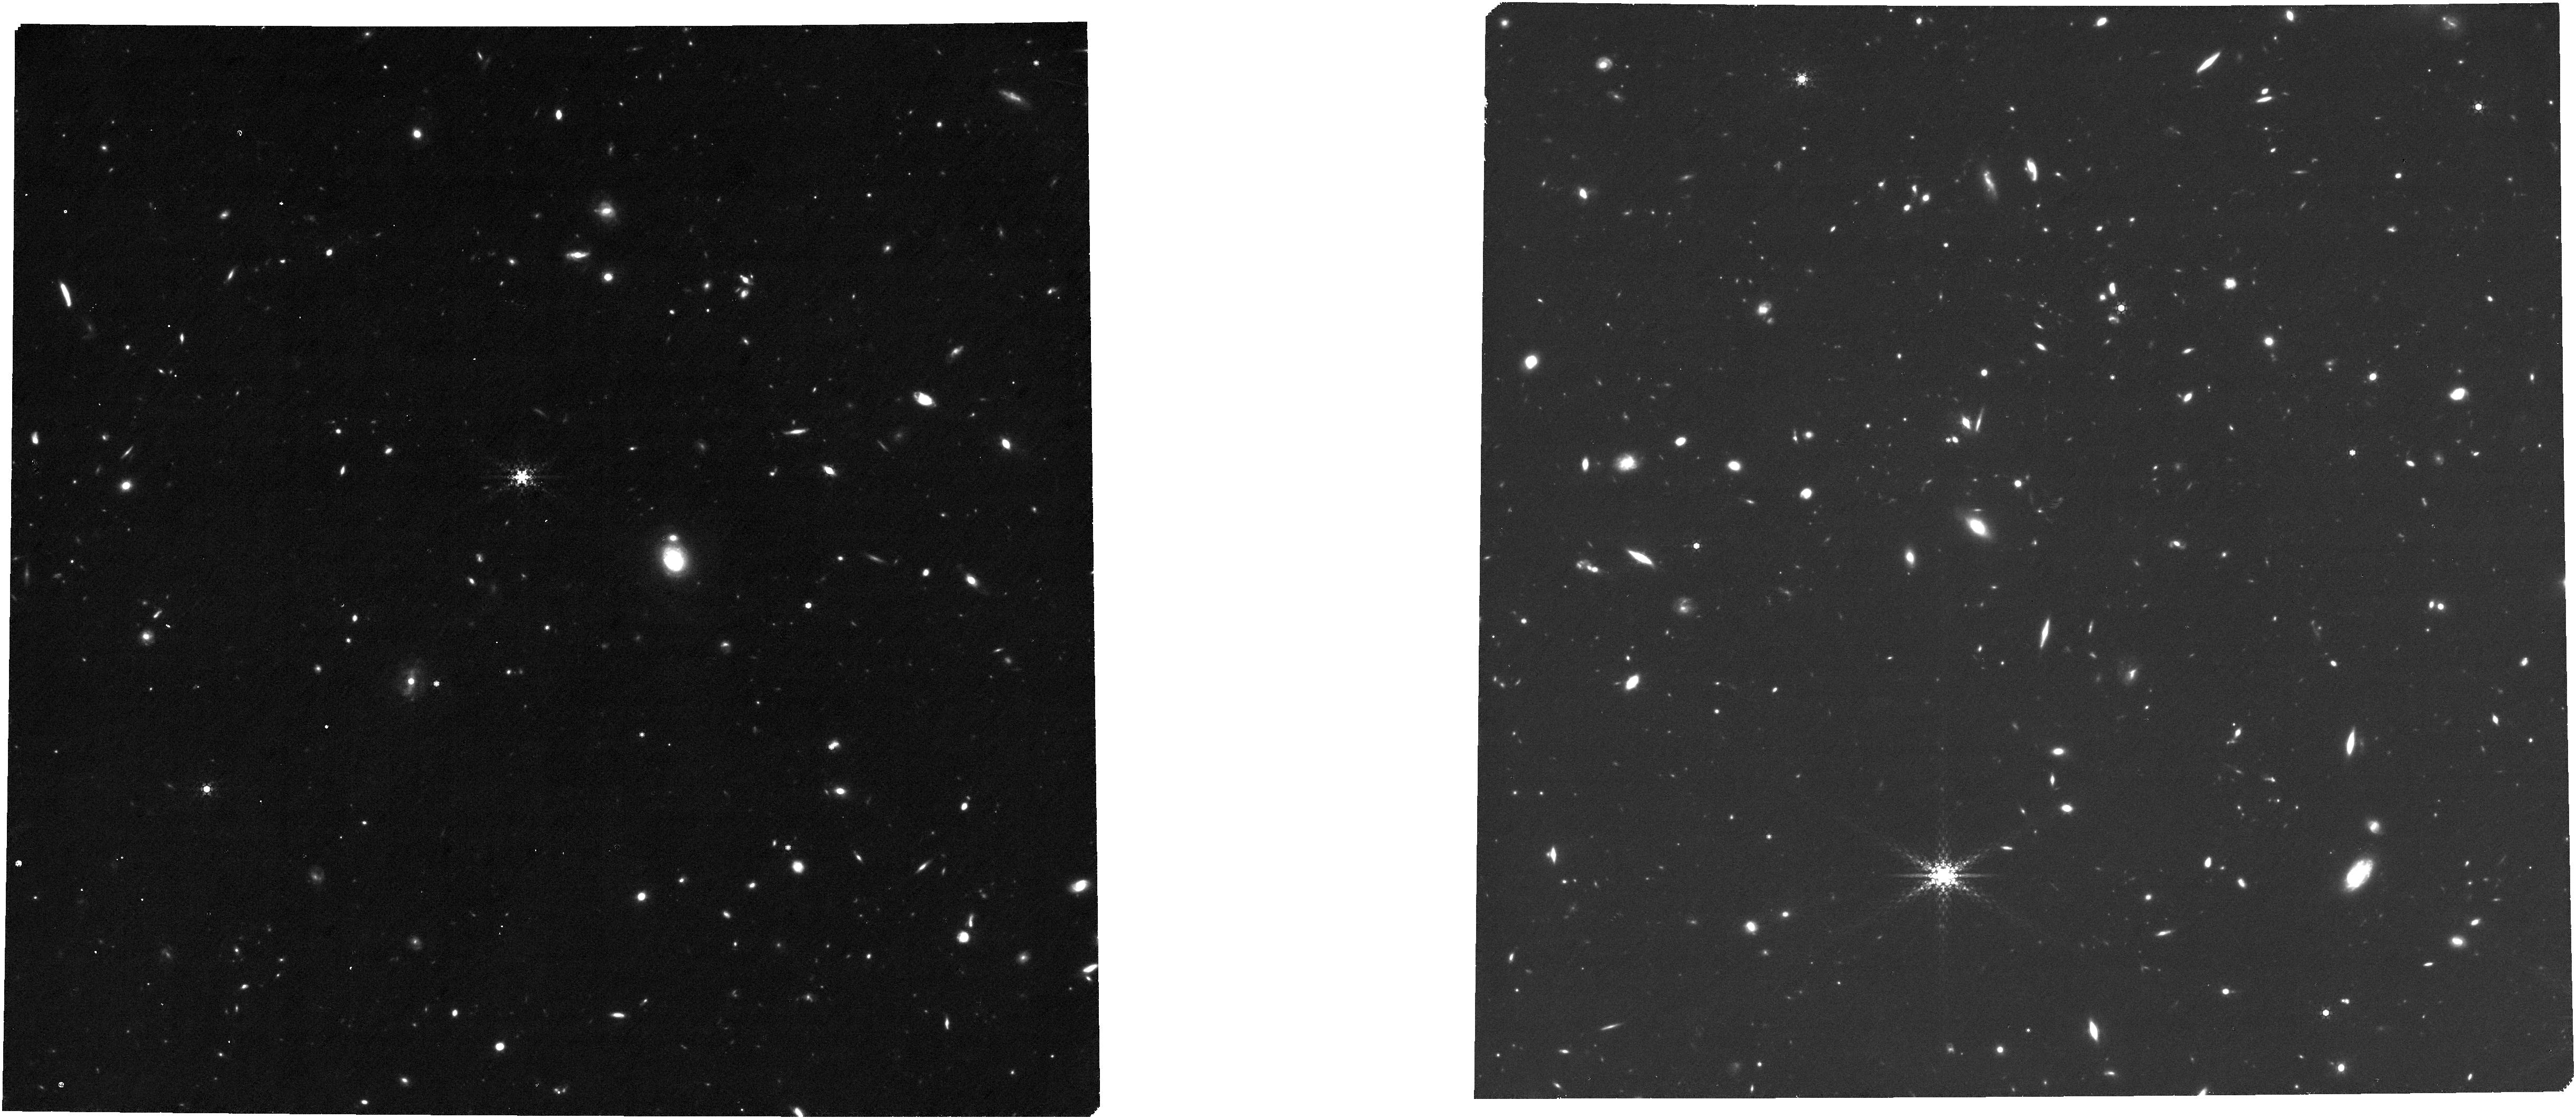
Target: COSMOS_cat
Instrument: NIRCAM
Filter: F480M
Exposure: 1.6 h
Observation ID: jw06368-o016_t057_nircam_clear-f480m

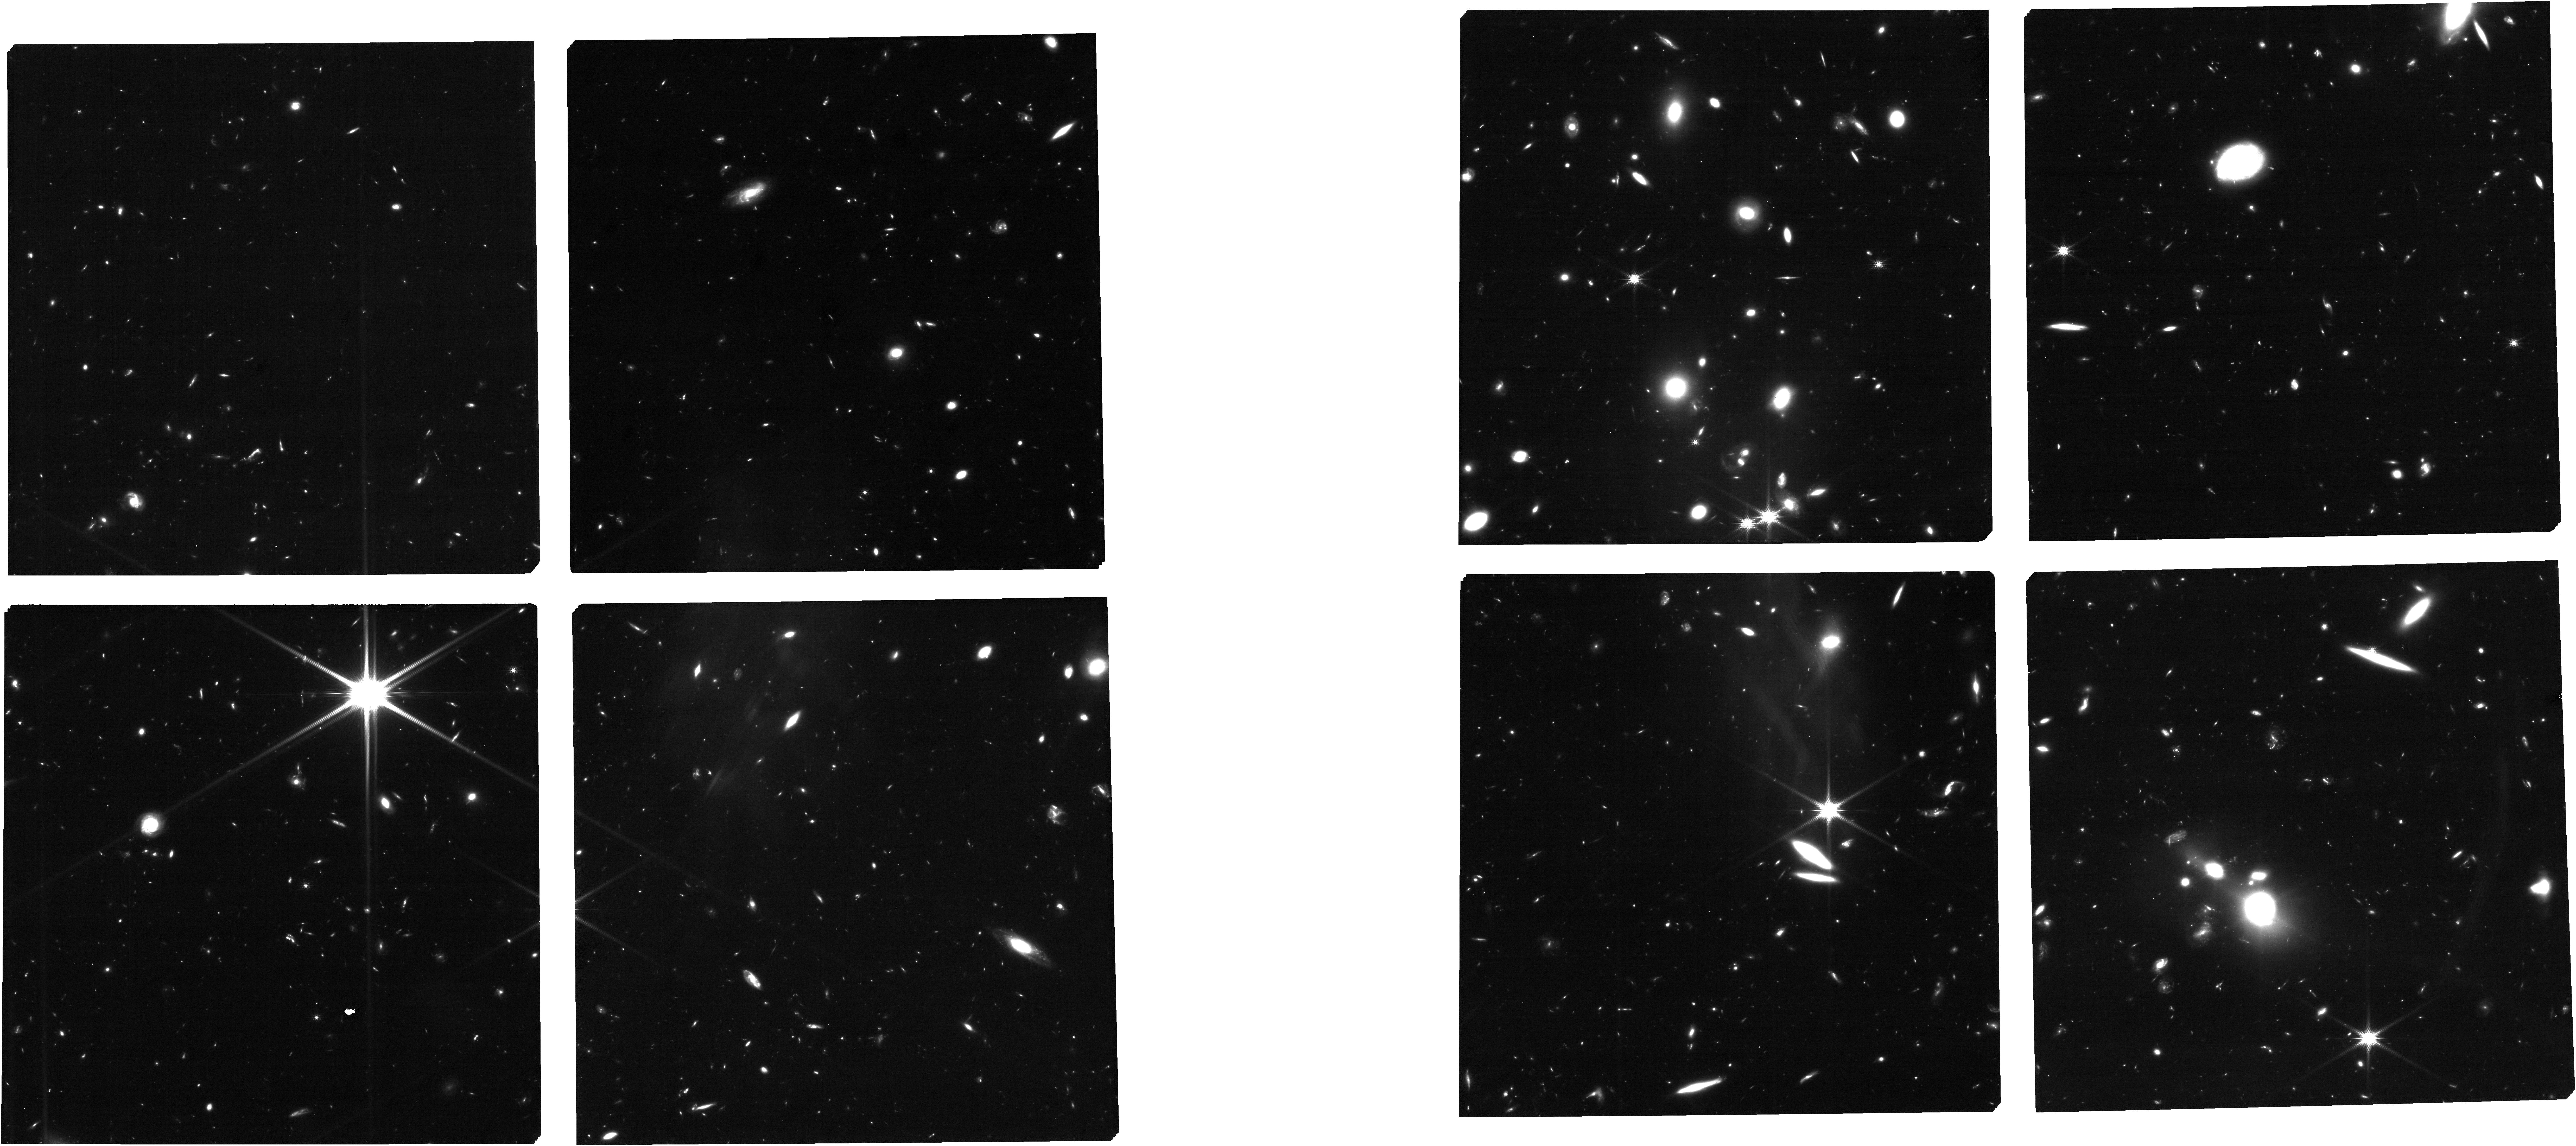
Target: EGS_cat
Instrument: NIRCAM
Filter: F150W
Exposure: 1.6 h
Observation ID: jw06368-o055_t055_nircam_clear-f150w

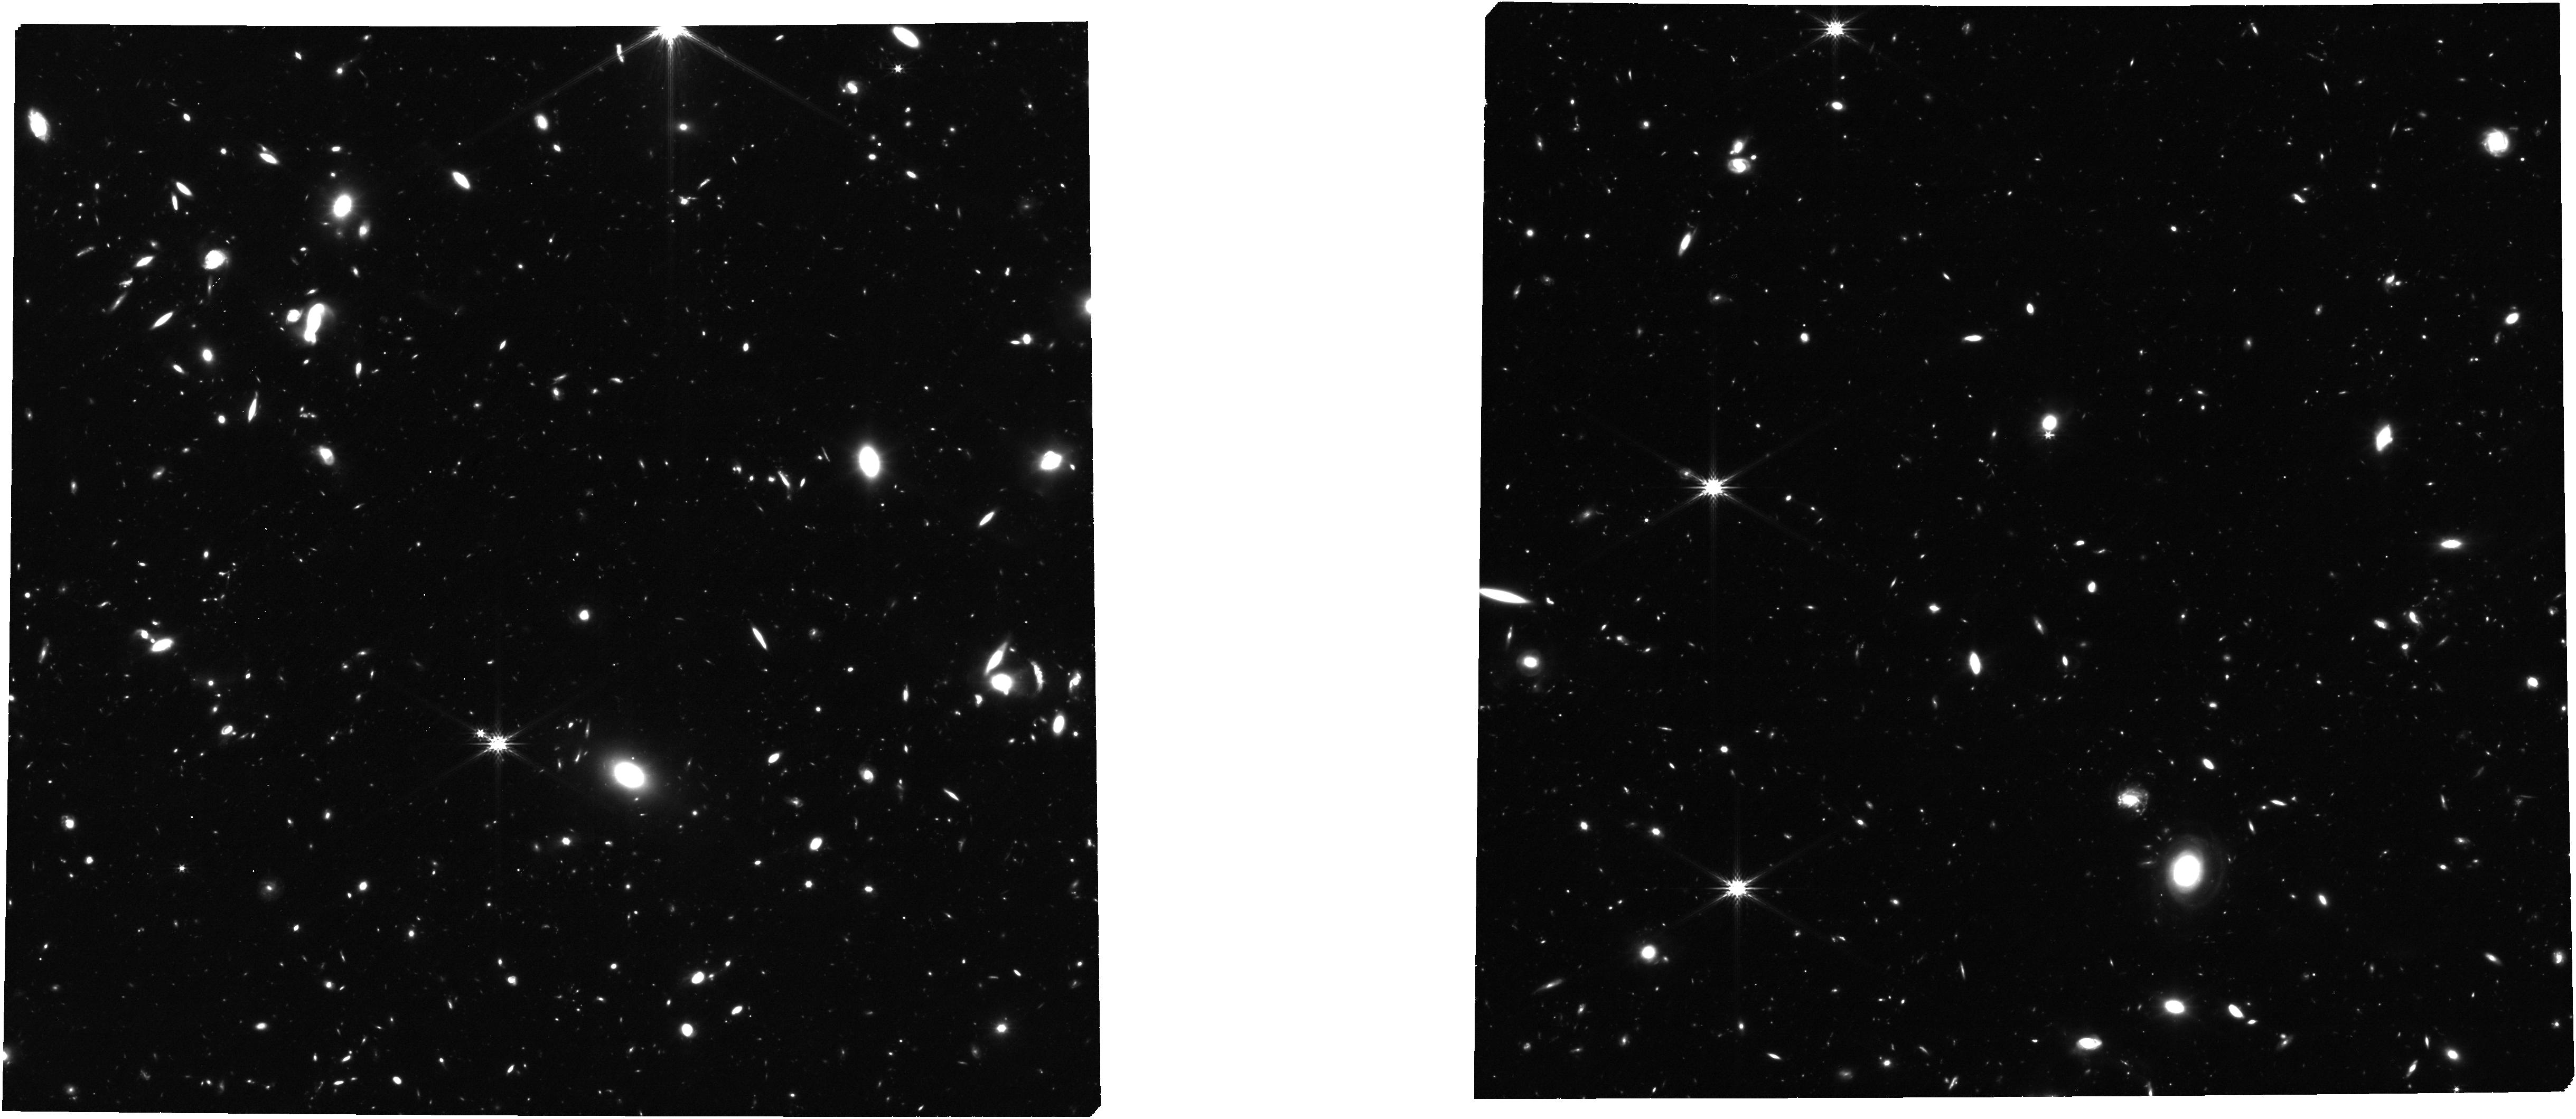
Target: UDS_P2_visit1_EOSA
Instrument: NIRCAM
Filter: F277W
Exposure: 1.6 h
Observation ID: jw06368-o025_t052_nircam_clear-f277w

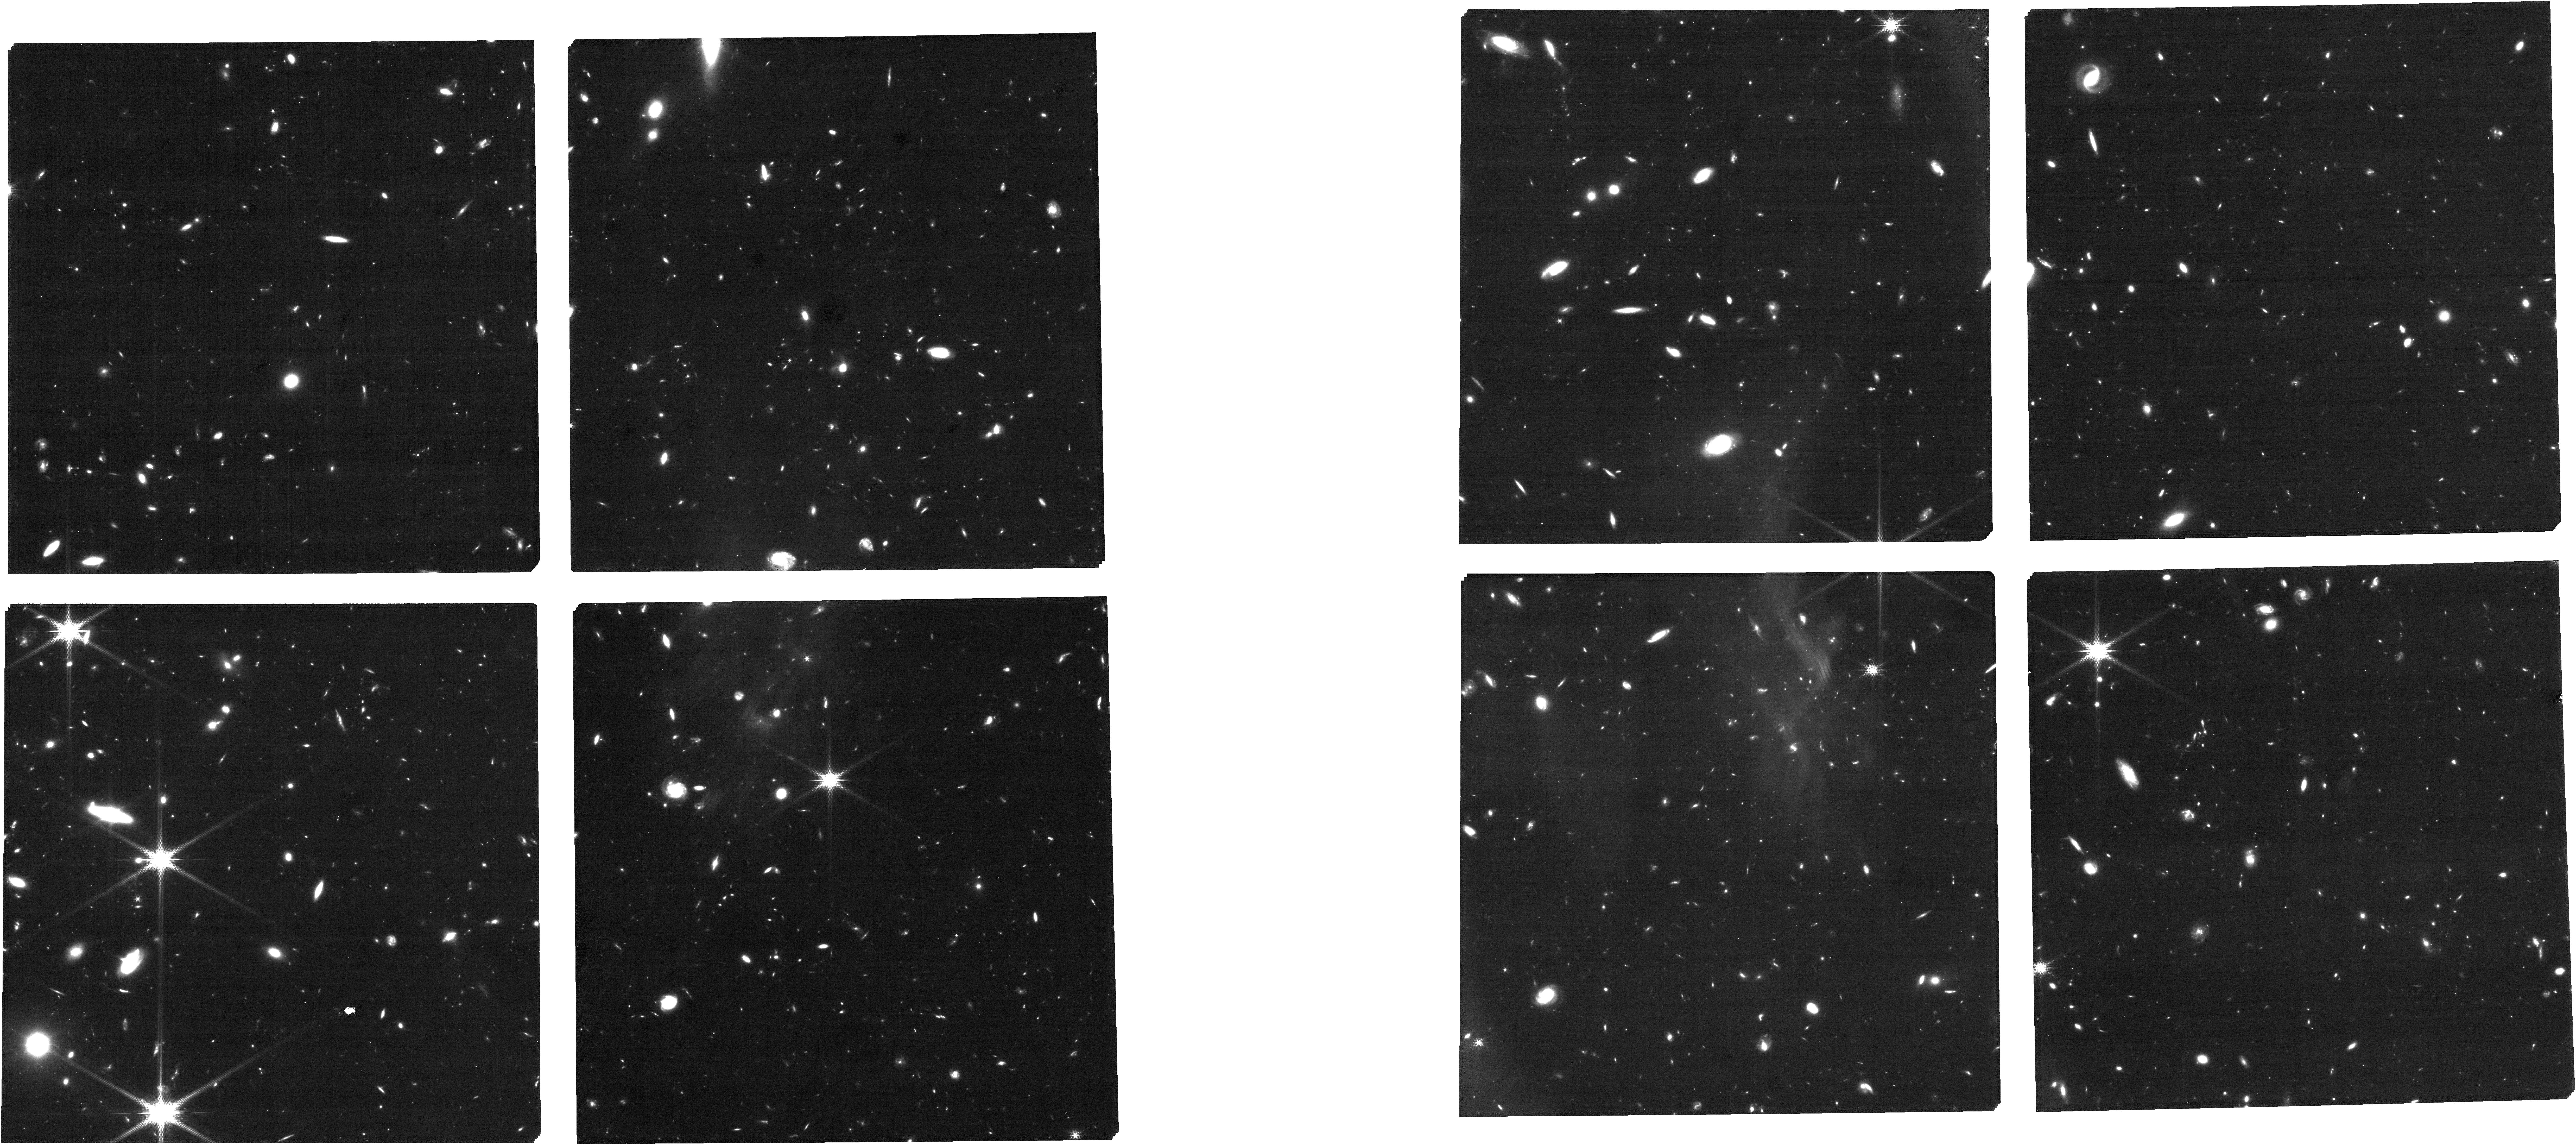
Target: UDS_cat
Instrument: NIRCAM
Filter: F182M
Exposure: 1.6 h
Observation ID: jw06368-o031_t058_nircam_clear-f182m

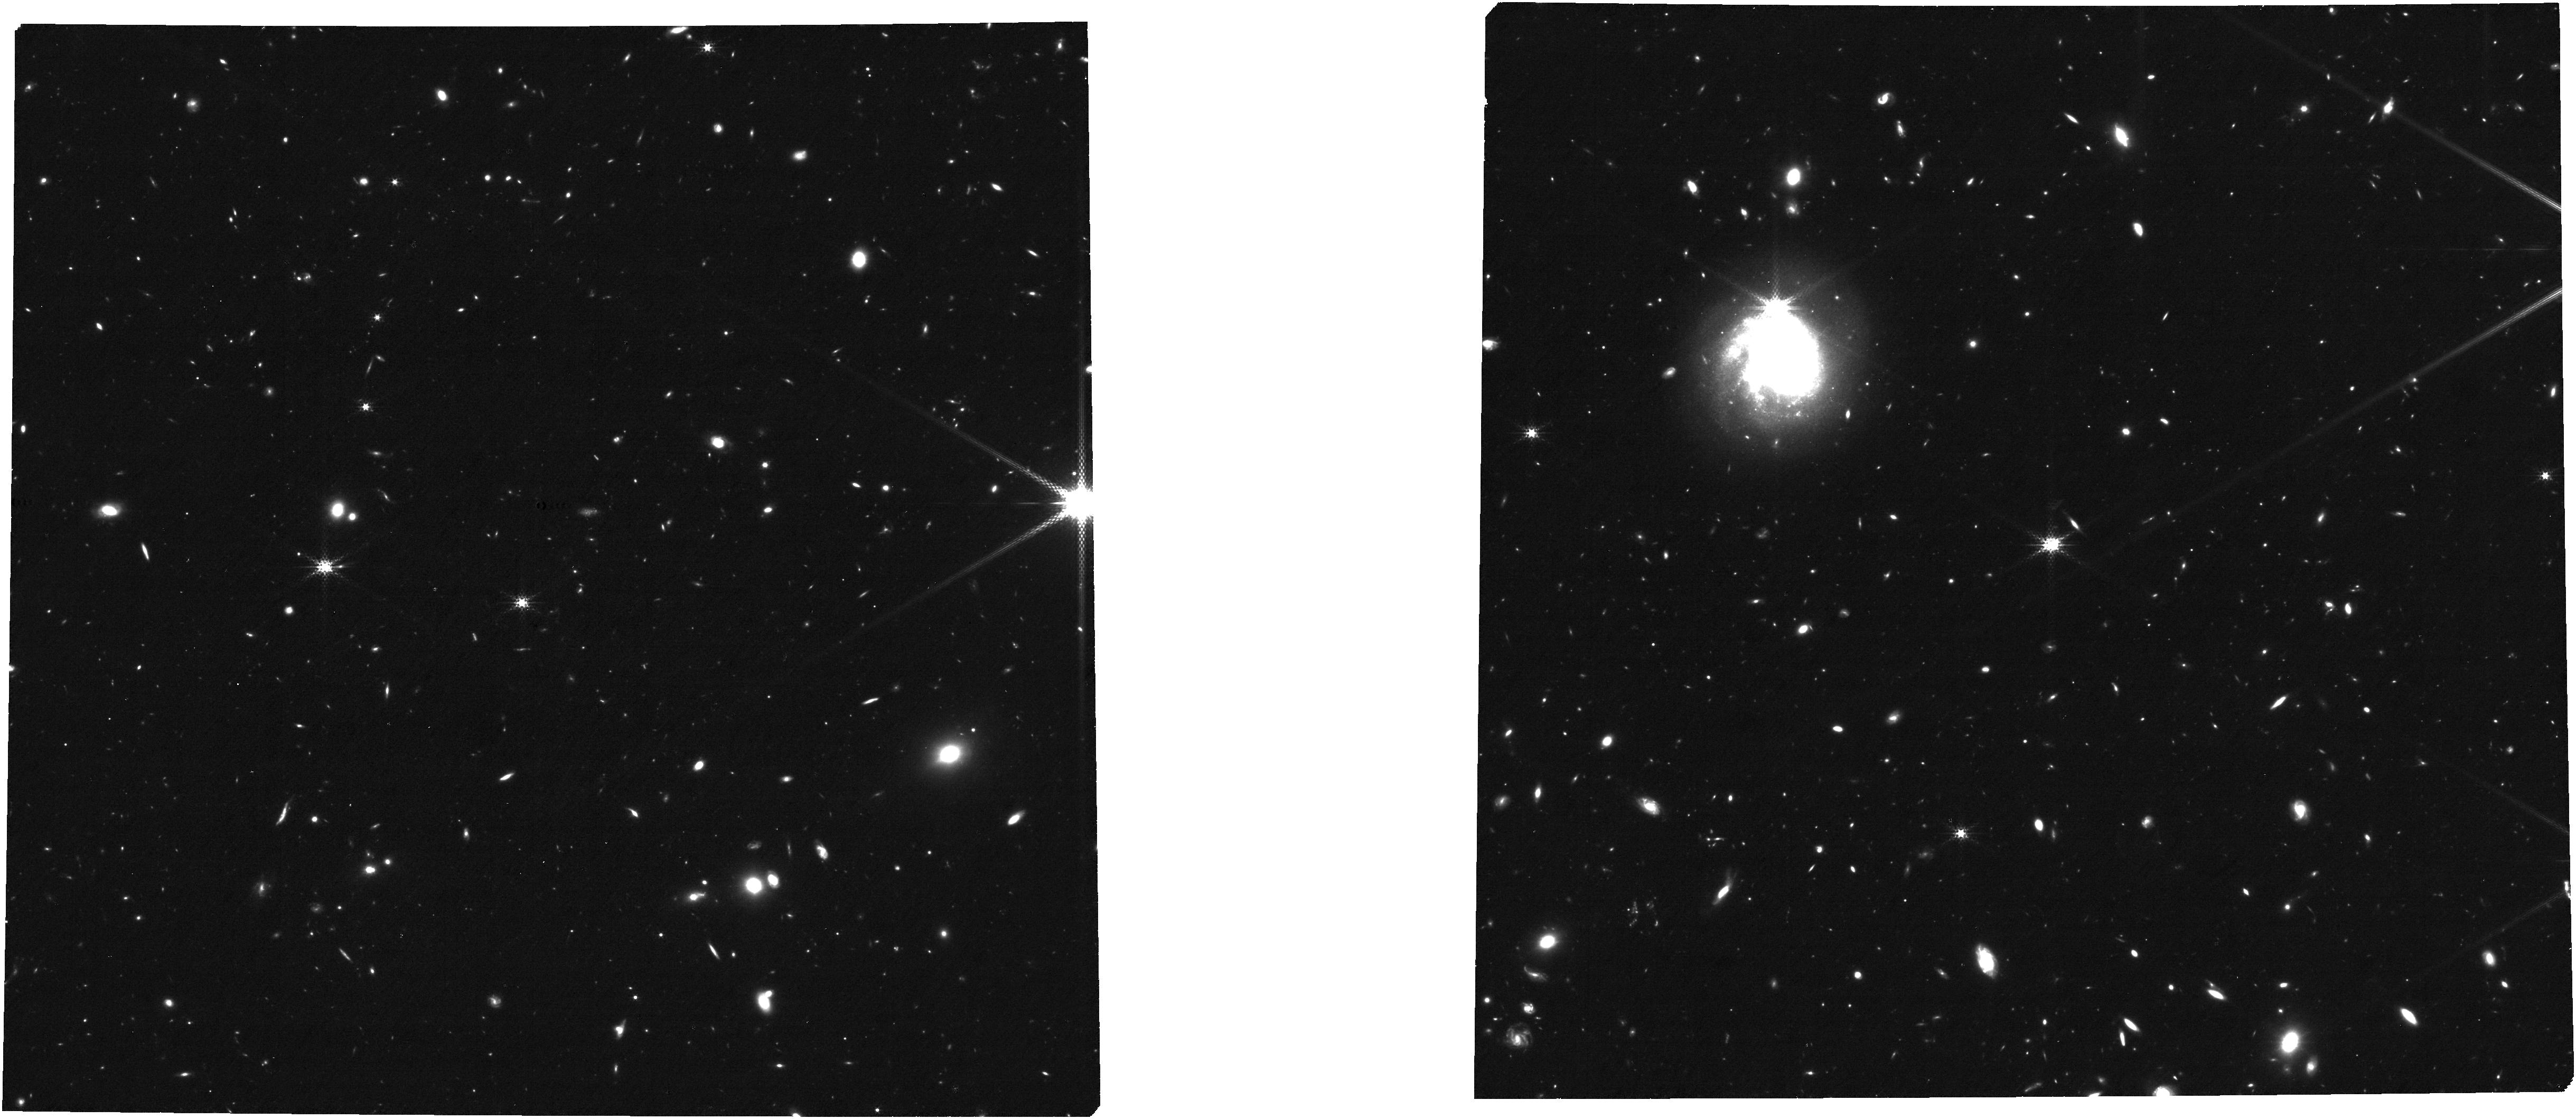
Target: UDS_cat_visit1_EOSA
Instrument: NIRCAM
Filter: F250M
Exposure: 1.6 h
Observation ID: jw06368-o022_t049_nircam_clear-f250m

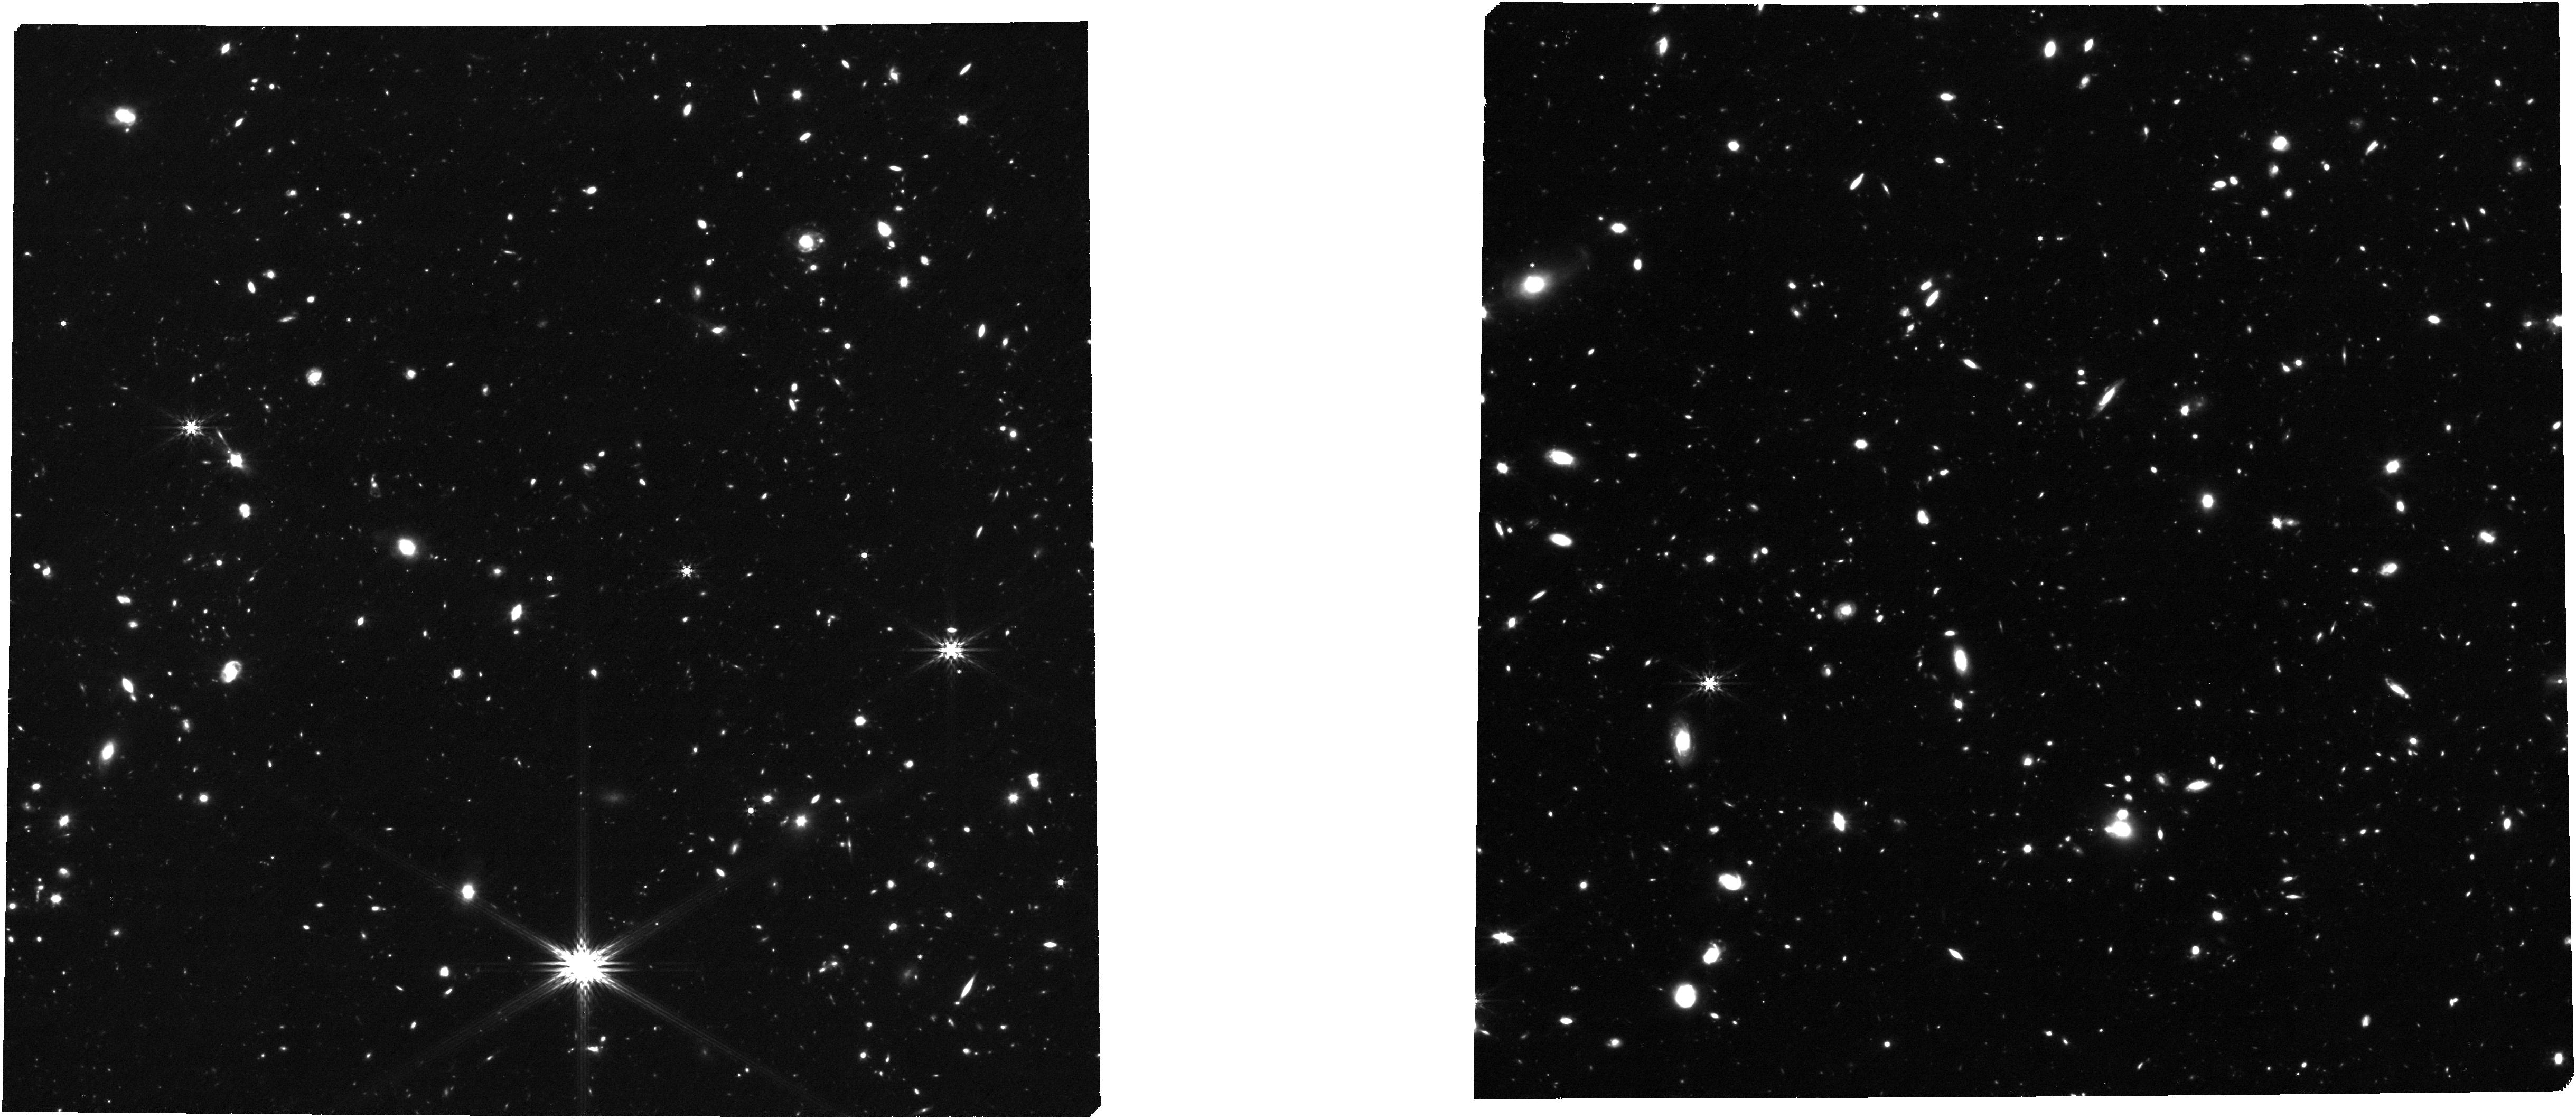
Target: EGS_cat_2nd_half
Instrument: NIRCAM
Filter: F444W
Exposure: 1.6 h
Observation ID: jw06368-o061_t056_nircam_clear-f444w

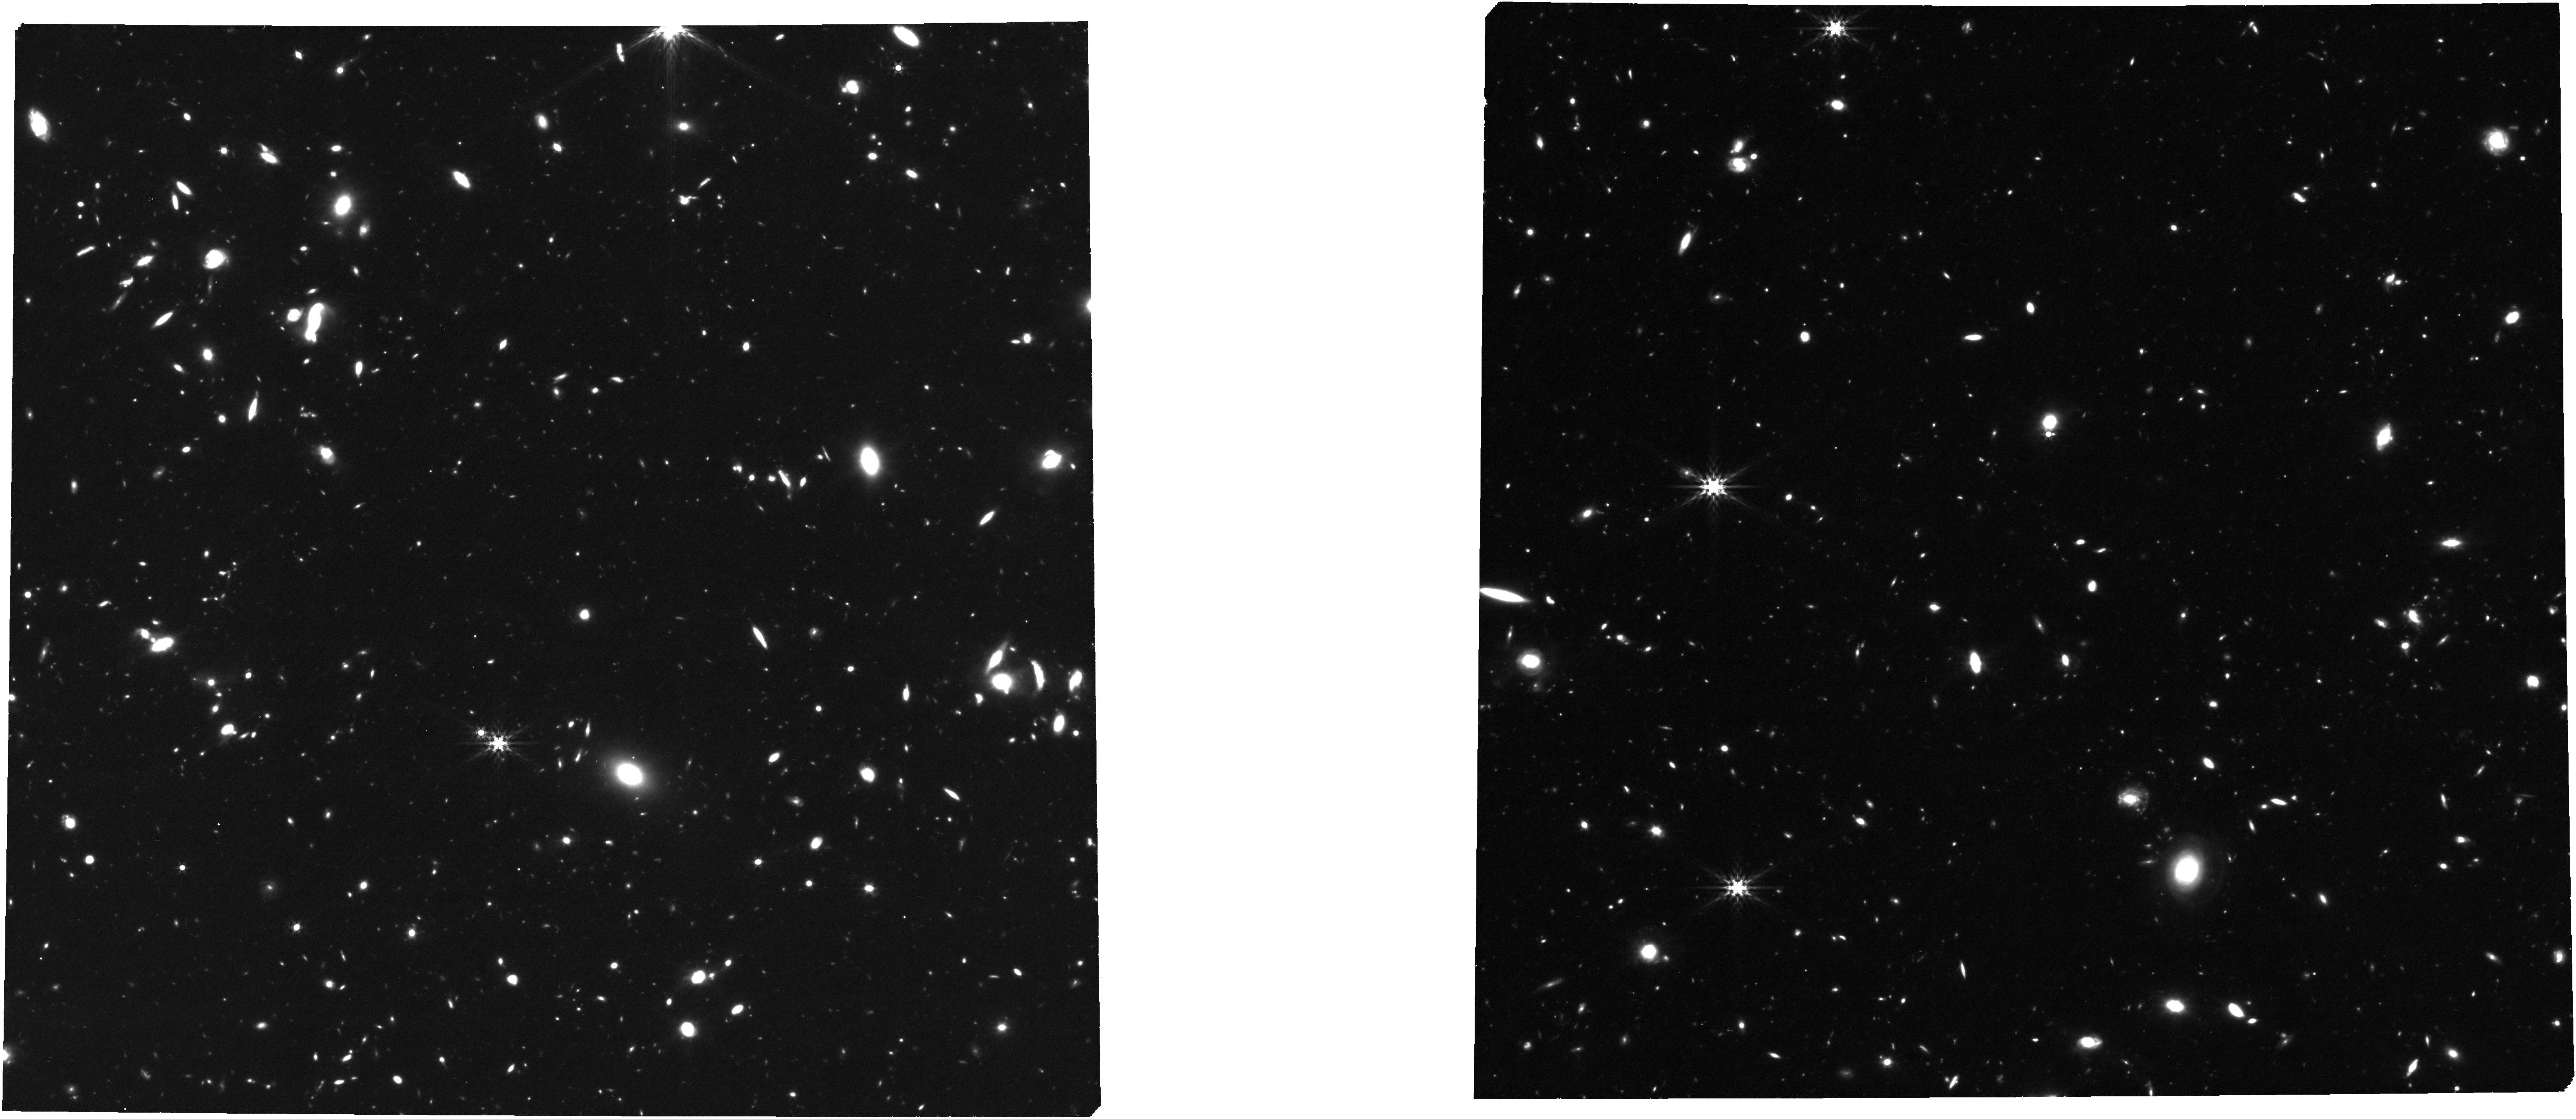
Target: UDS_P2_visit3_EOSA
Instrument: NIRCAM
Filter: F444W
Exposure: 1.6 h
Observation ID: jw06368-o027_t054_nircam_clear-f444w

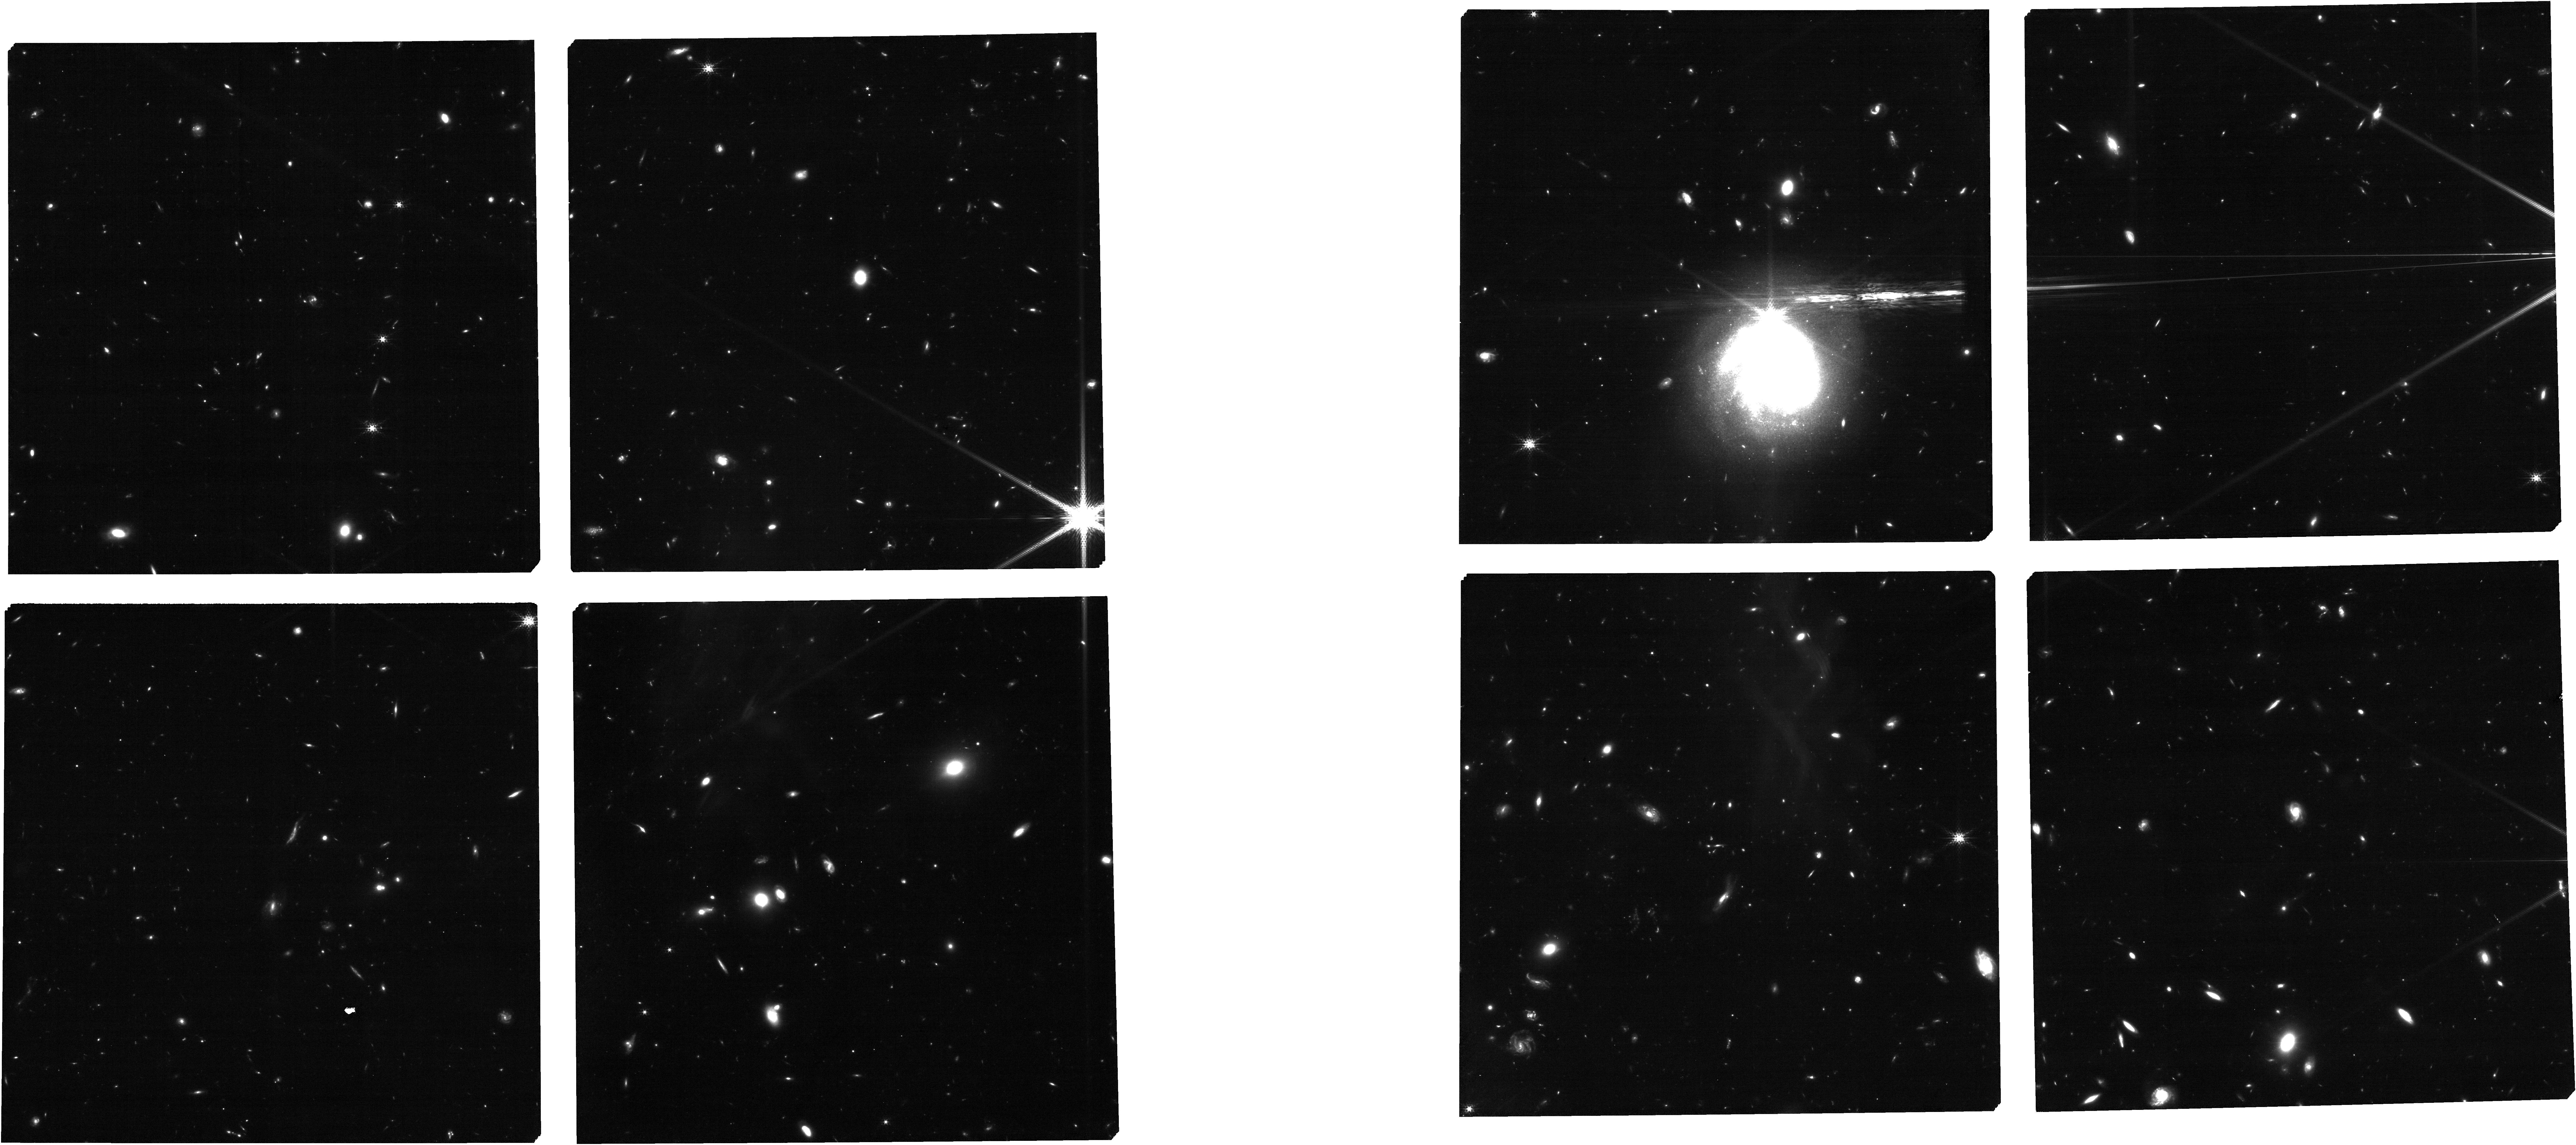
Target: UDS_cat_visit2_EOSA
Instrument: NIRCAM
Filter: F182M
Exposure: 1.6 h
Observation ID: jw06368-o023_t050_nircam_clear-f182m

The CANDELS-Area Prism Epoch of Reionization Survey-2750 (PI: Dickinson, Mark)

JWST provides transformational new capabilities for surveying galaxy evolution during the early phases of cosmic history. Multi-band imaging with NIRCam is revealing an unexpectedly bright population of galaxy candidates at z > 9.5, more abundant than most theoretical models had predicted. NIRCam also images a richly diverse population of galaxies at 4 < z < 9.5 at rest-frame optical wavelengths that can be observed by HST only at z < 3. Spectroscopy with NIRSpec is the essential next step beyond imaging to confirm the most distant galaxy candidates, to determine accurate redshifts needed to robustly quantify galaxy statistics and map large scale structure, to measure physical conditions of the interstellar medium and detailed stellar population properties, and to diagnose the history of reionization using direct measurements of the Lyman alpha damping wing and its evolution. Our proposed CANDELS-Area Prism Epoch of Reionization Survey (CAPERS) will obtain deep NIRSpec prism observations to confirm or refute more than 100 z > 9.5 galaxy candidates identified in three wide-field public NIRCam survey fields from CEERS and PRIMER, while also measuring redshifts for approximately 2000 galaxies selected by NIRCam imaging of optical rest-frame light at 4 < z < 9.5, and 10000 galaxies at all redshifts. CAPERS will build a spectroscopic legacy data set that will serve as a resource for studying galaxy evolution and as a foundation for further, future detailed spectroscopy with JWST’s NIRSpec and MIRI and with millimeter and radio observatories.